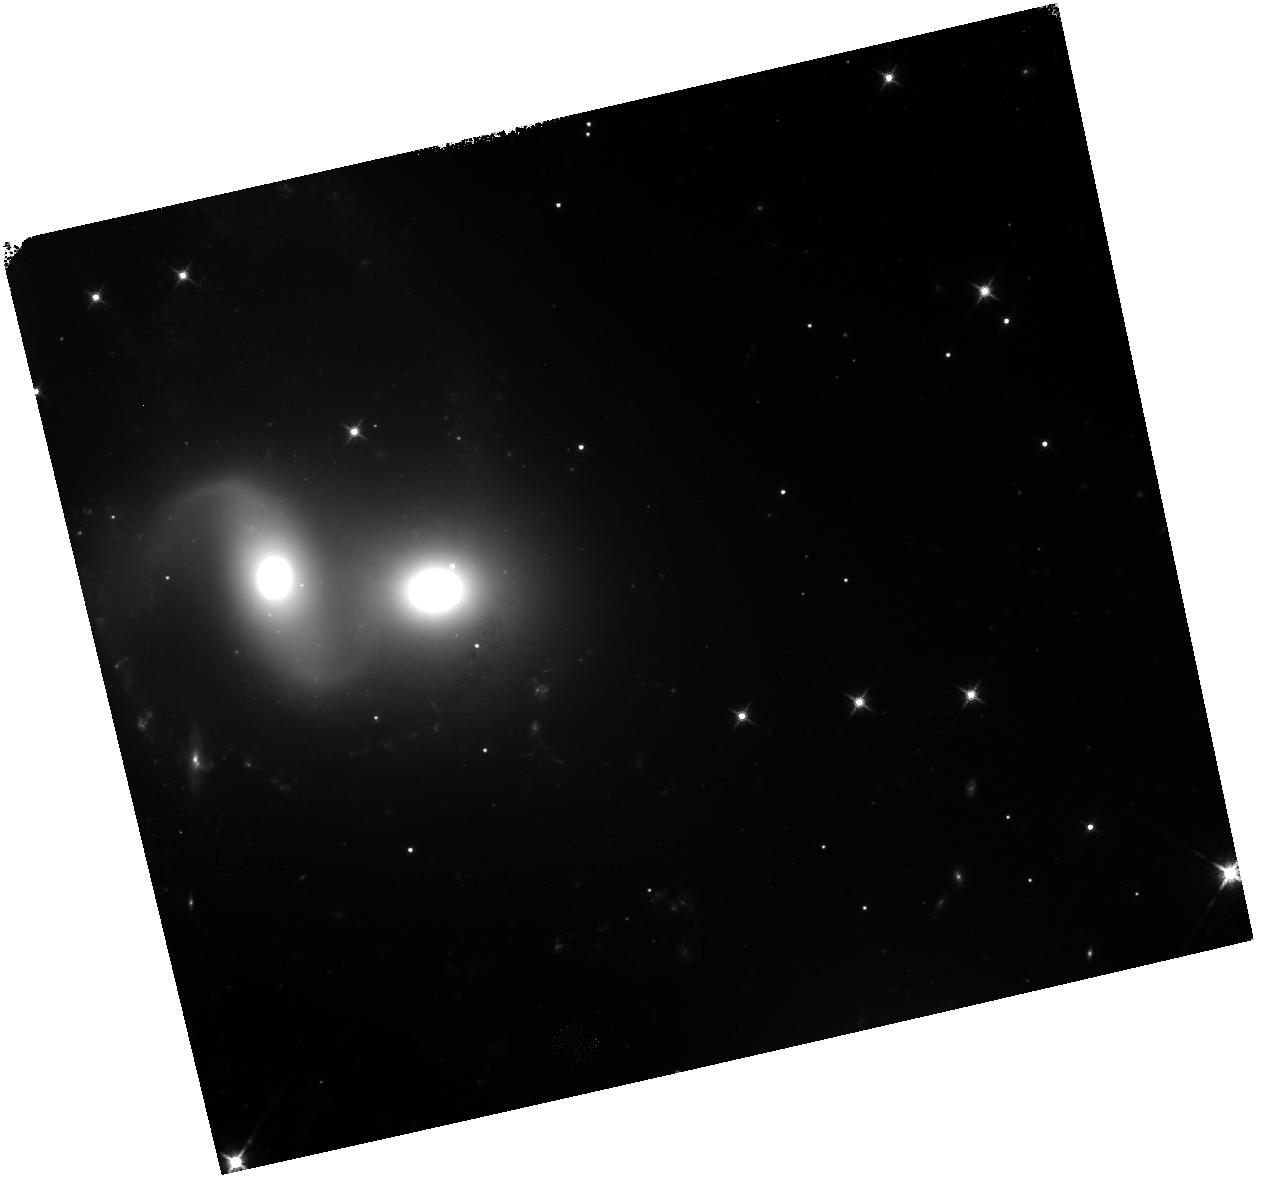
Target: NGC-7318B
Instrument: WFC3/IR
Filter: F140W
Exposure: 40 min
Observation ID: hst_12006_01_wfc3_ir_f140w_ibda01

CSM test (PI: Pirzkal, Norbert)

Test of the repeatibility of the CSM mechanism as measured using bright IR blobs. This proposal will also test the amount of motion of the CSM per commanded CSM step. This proposal observe the same field, with a high background level, using increasing number of CSM steps and then progressively moves the CSM back, backtracking the first half of the observations.